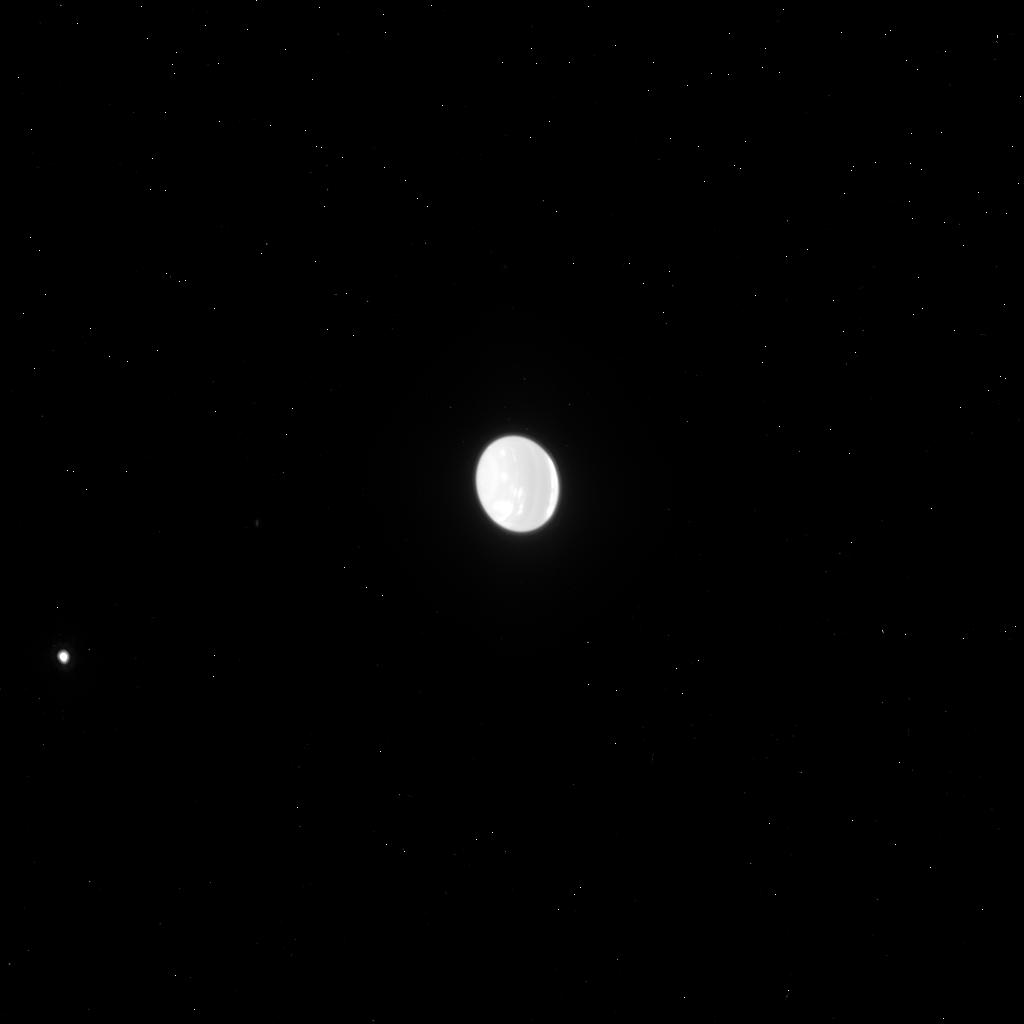
Target: NEPTUNE-ACS-892. Instrument: ACS/HRC. Filter: F814W. Exposure: 2 min. Observation ID: j9c108llq

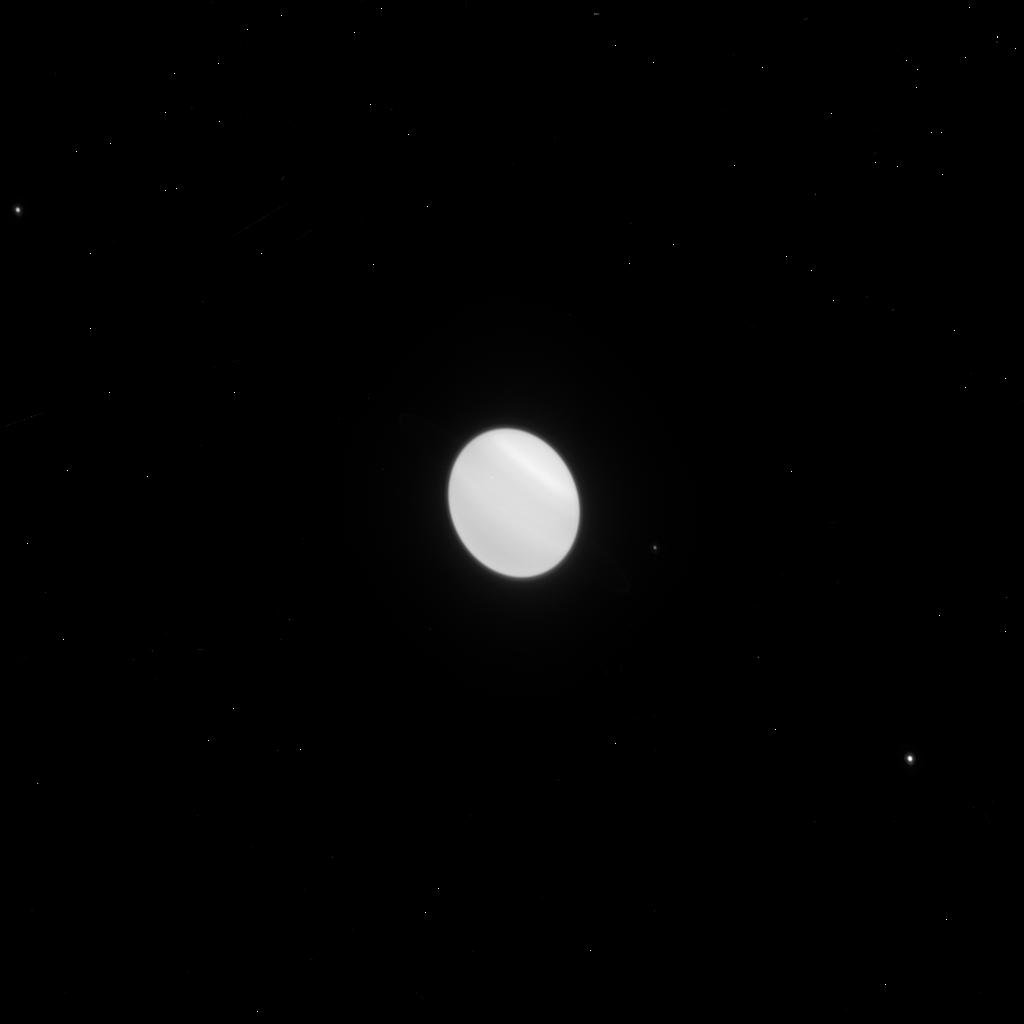
Target: URANUS-ACS-NO892. Instrument: ACS/HRC. Filter: F814W. Exposure: 1 min. Observation ID: j9c113m3q

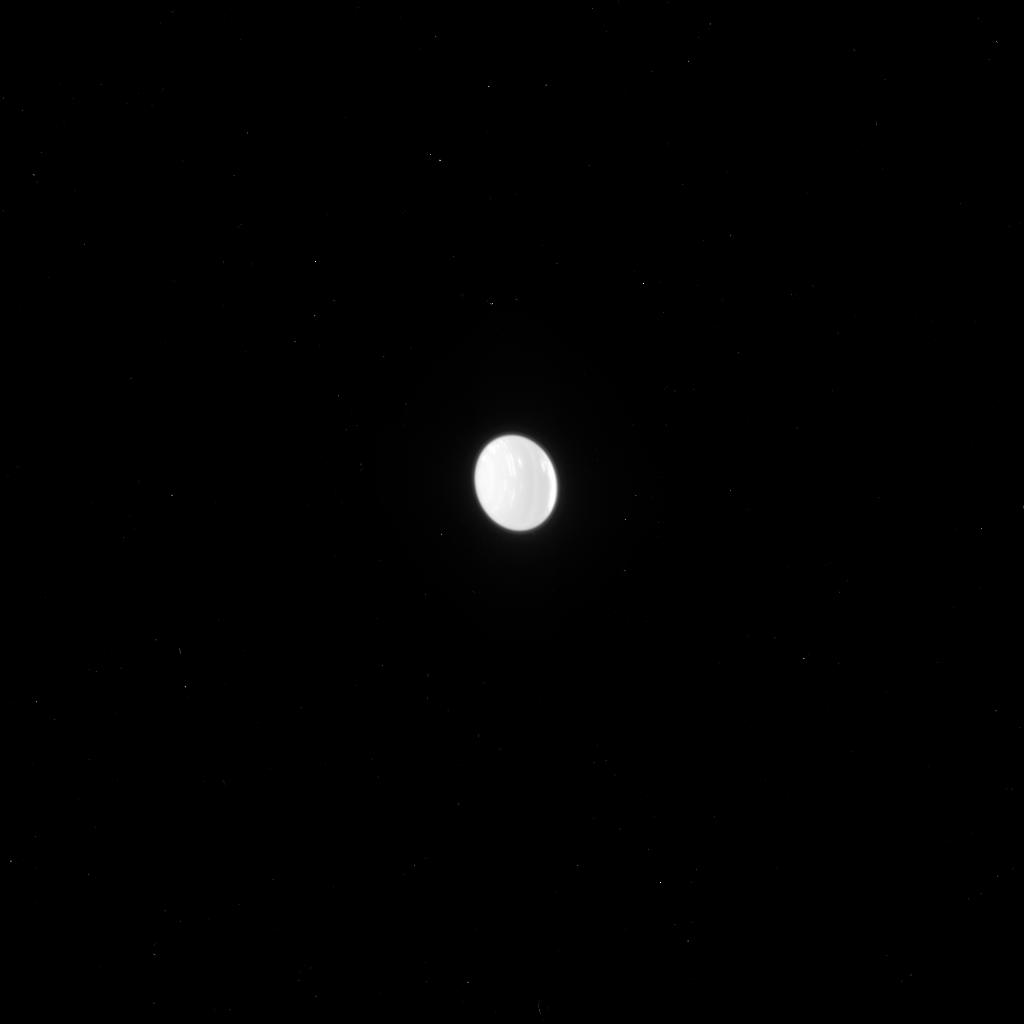
Target: NEPTUNE-ACS-NO892. Instrument: ACS/HRC. Filter: F775W. Exposure: 2 min. Observation ID: j9c131bzq

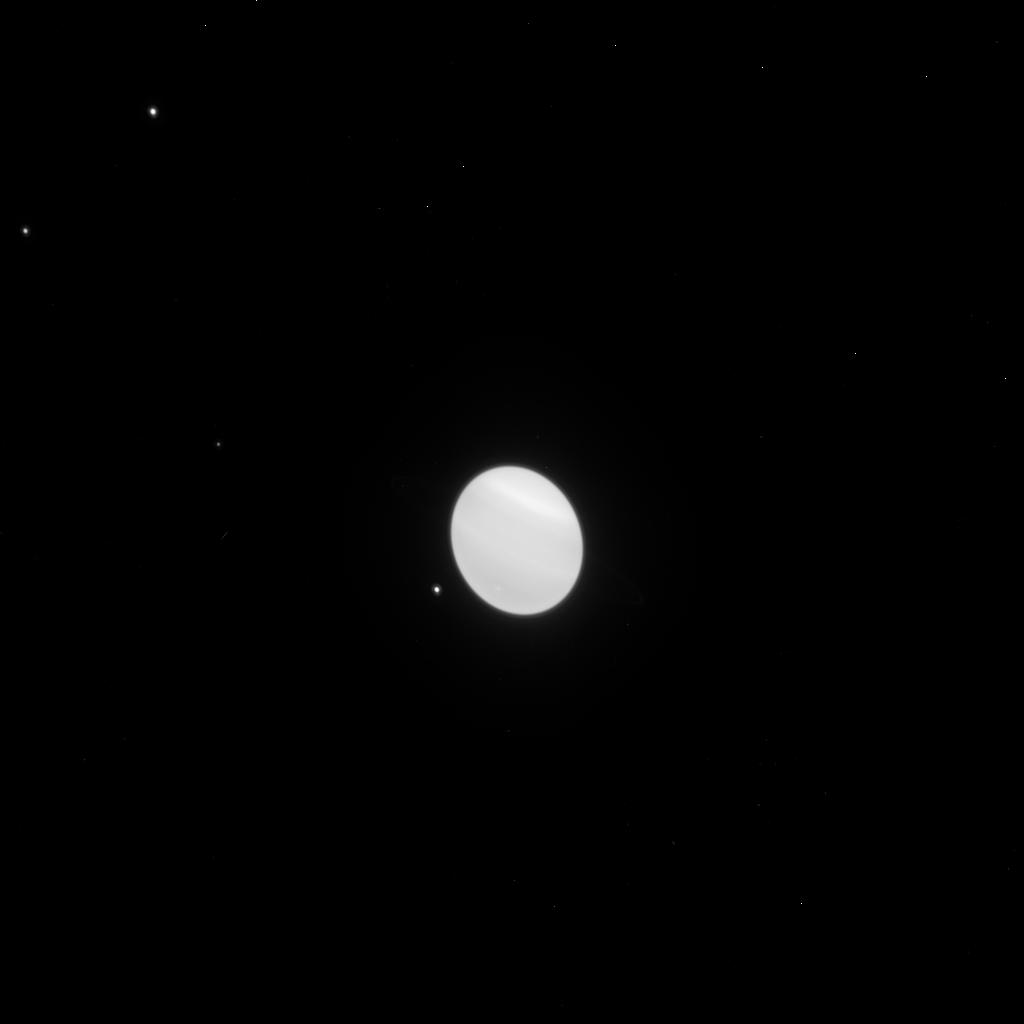
Target: URANUS-ACS-892. Instrument: ACS/HRC. Filter: F814W. Exposure: 1 min. Observation ID: j9c106hqq

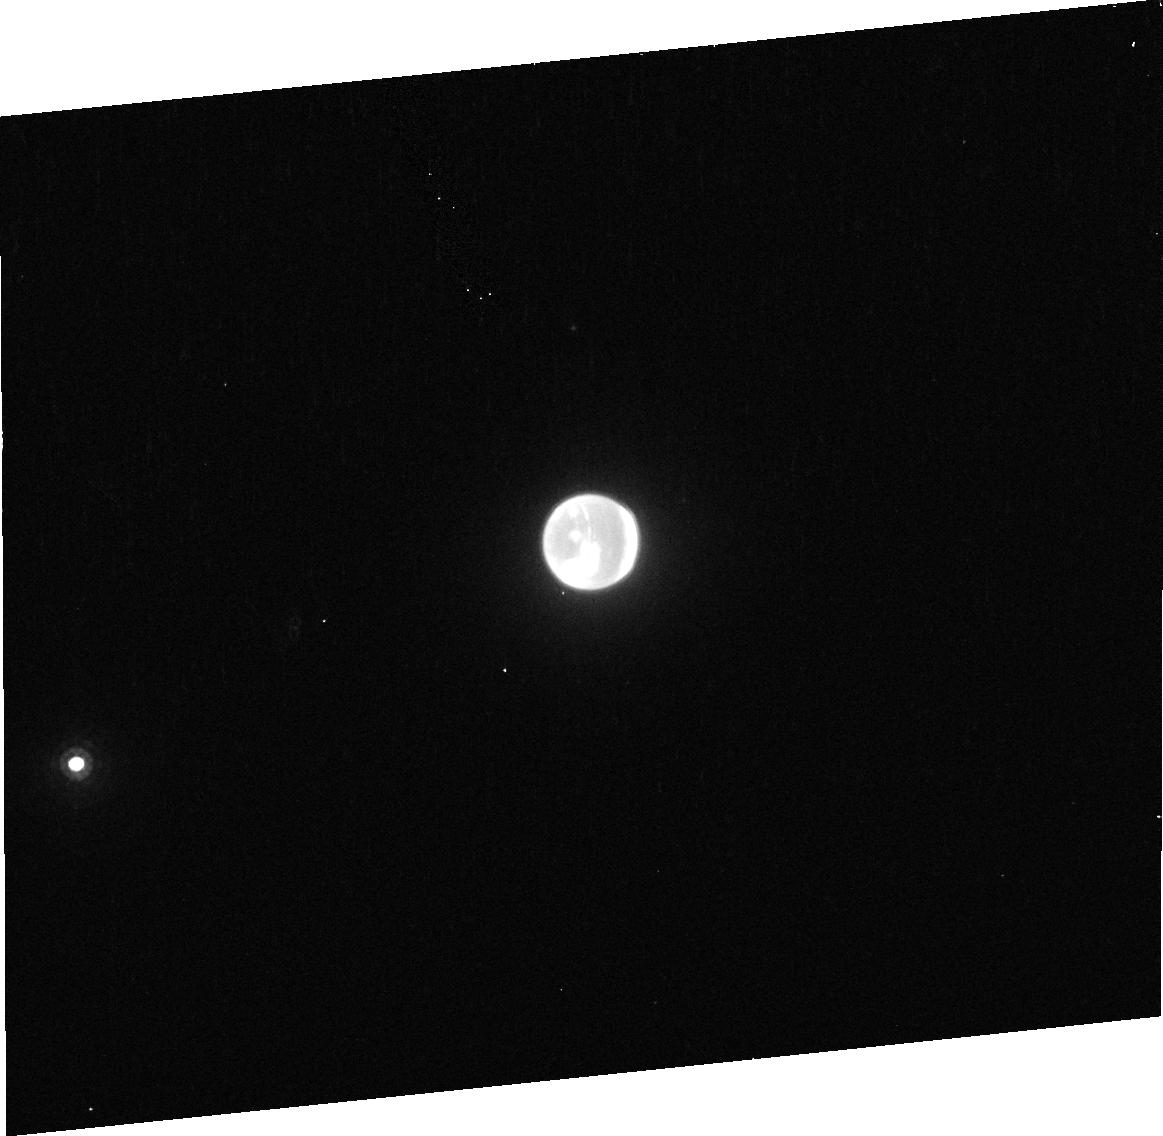
Target: NEPTUNE-ACS-892. Instrument: ACS/HRC. Filter: F892N. Exposure: 5 min. Observation ID: j9c108010

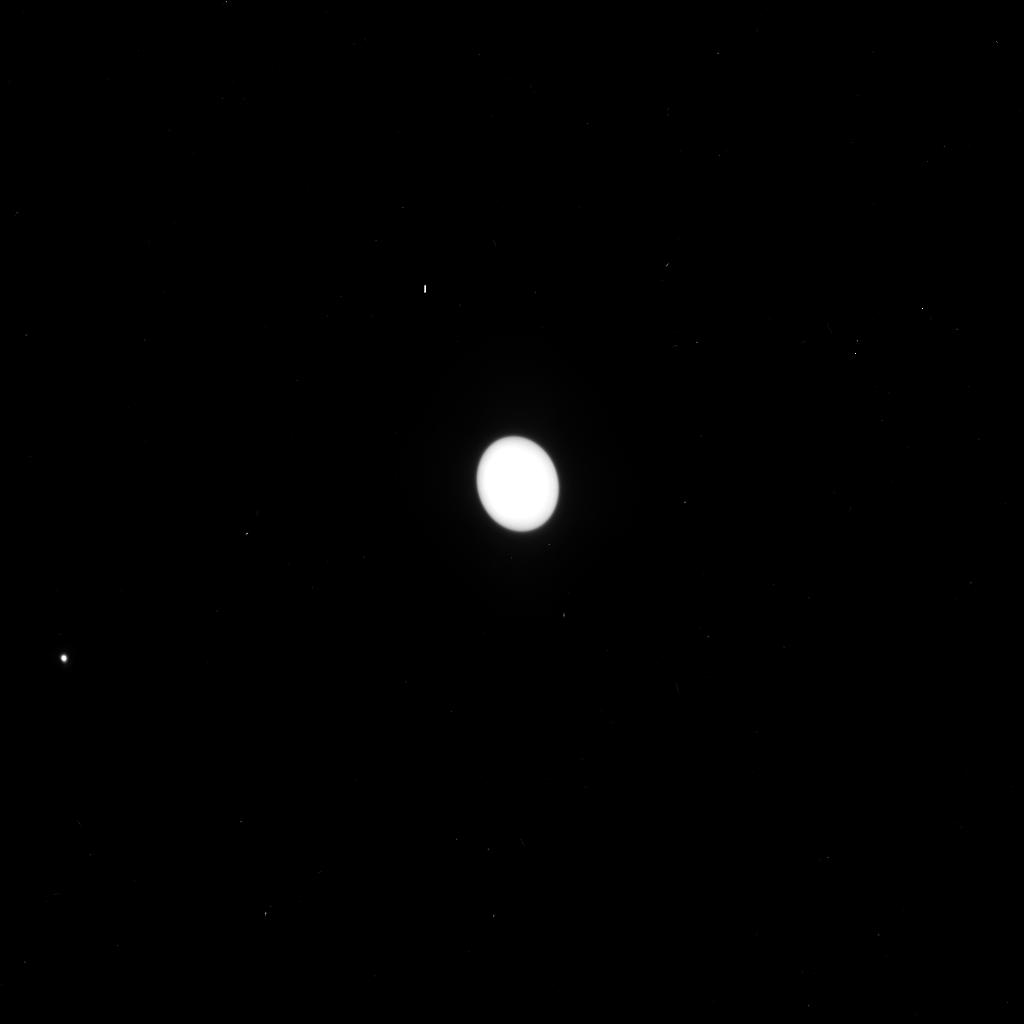
Target: NEPTUNE-ACS-892. Instrument: ACS/HRC. Filter: F550M. Exposure: 1 min. Observation ID: j9c108lmq

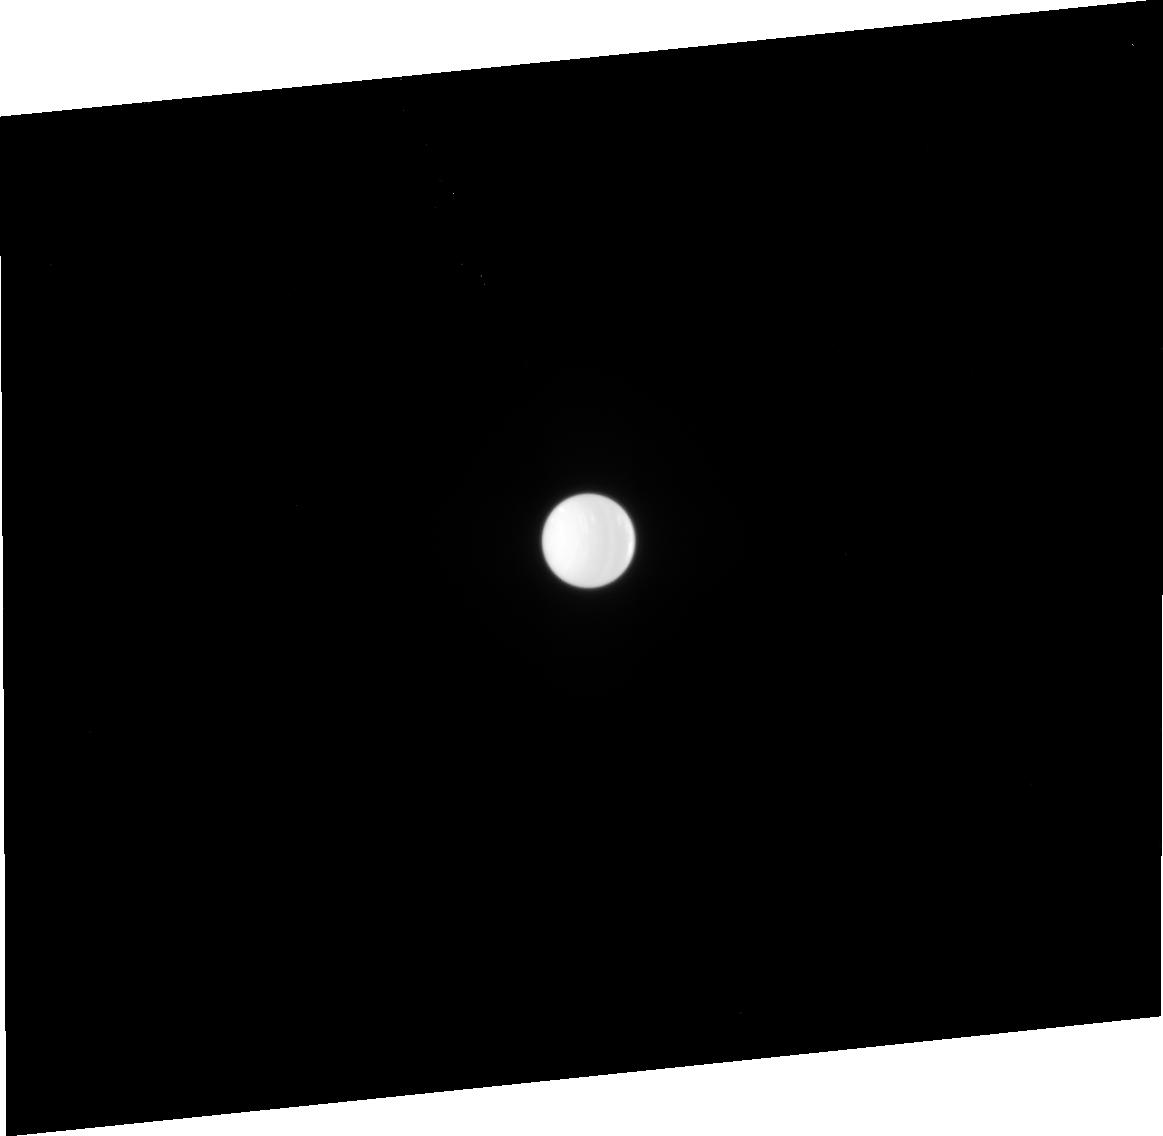
Target: NEPTUNE-ACS-NO892. Instrument: ACS/HRC. Filter: F658N. Exposure: 5 min. Observation ID: j9c131010

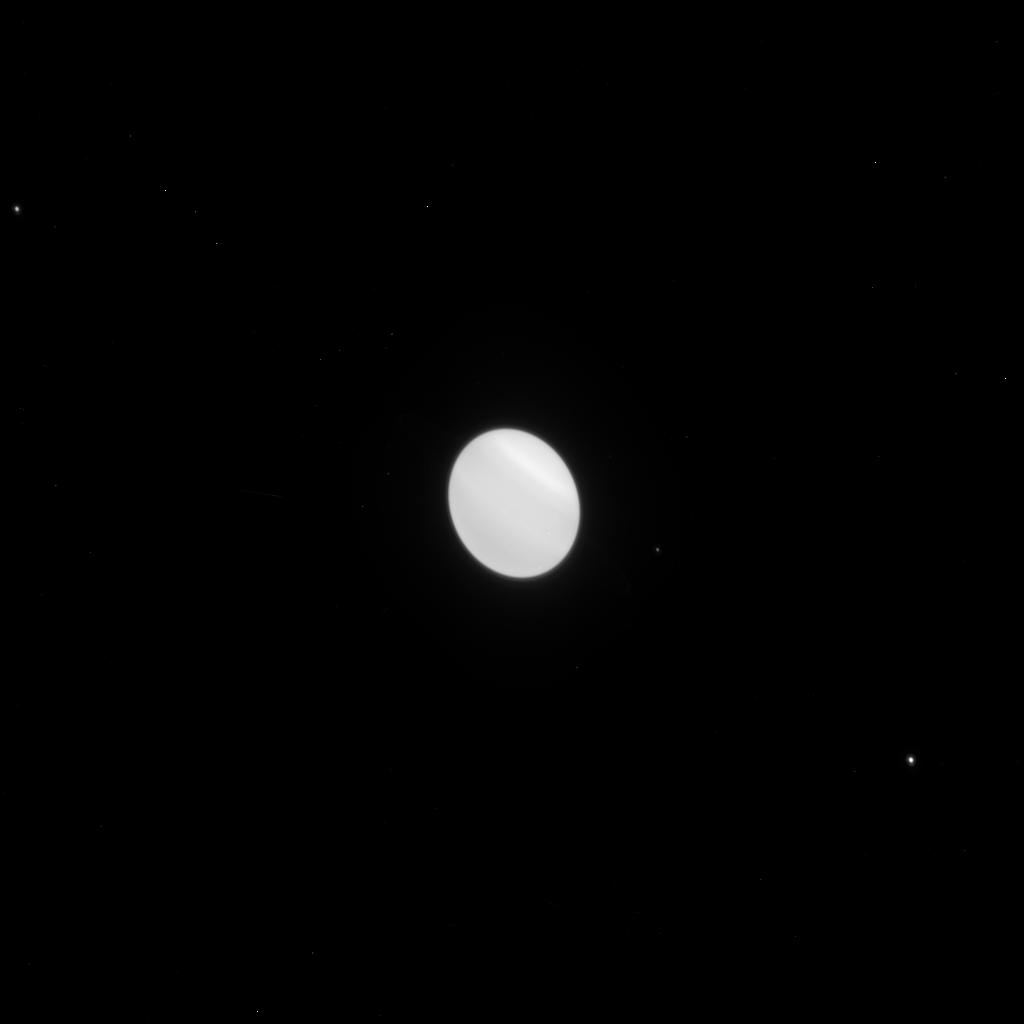
Target: URANUS-ACS-NO892. Instrument: ACS/HRC. Filter: F775W. Exposure: 1 min. Observation ID: j9c113m2q

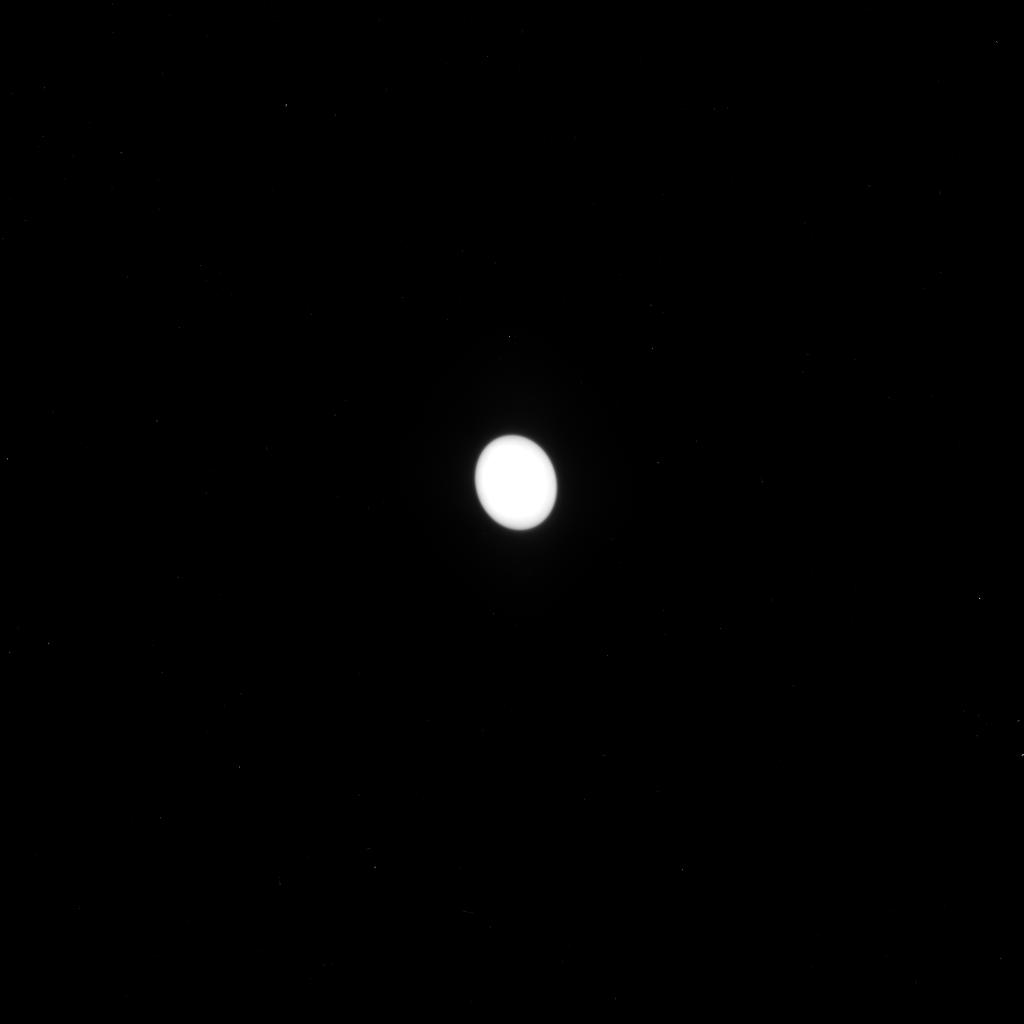
Target: NEPTUNE-ACS-NO892. Instrument: ACS/HRC. Filter: F550M. Exposure: 1 min. Observation ID: j9c131bwq

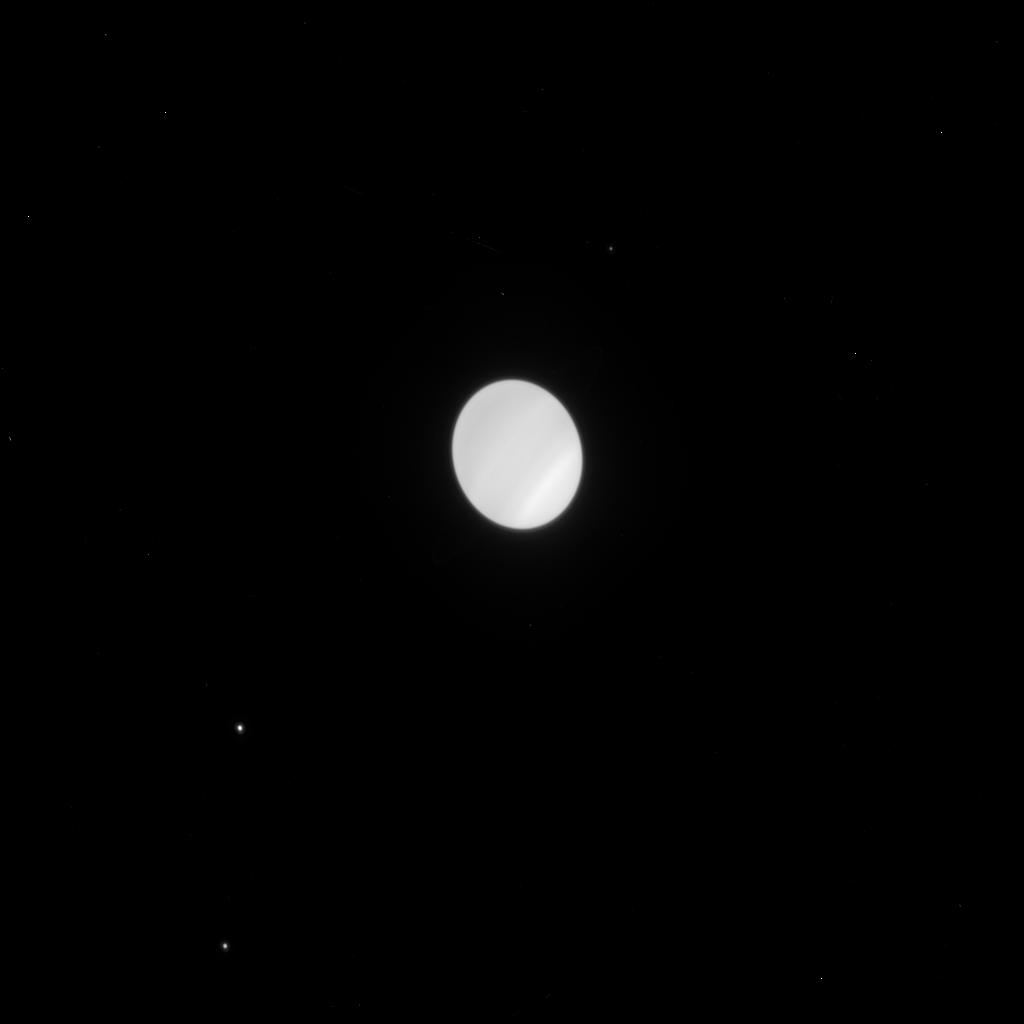
Target: URANUS-ACS-NO892. Instrument: ACS/HRC. Filter: F775W. Exposure: 1 min. Observation ID: j9c125u2q

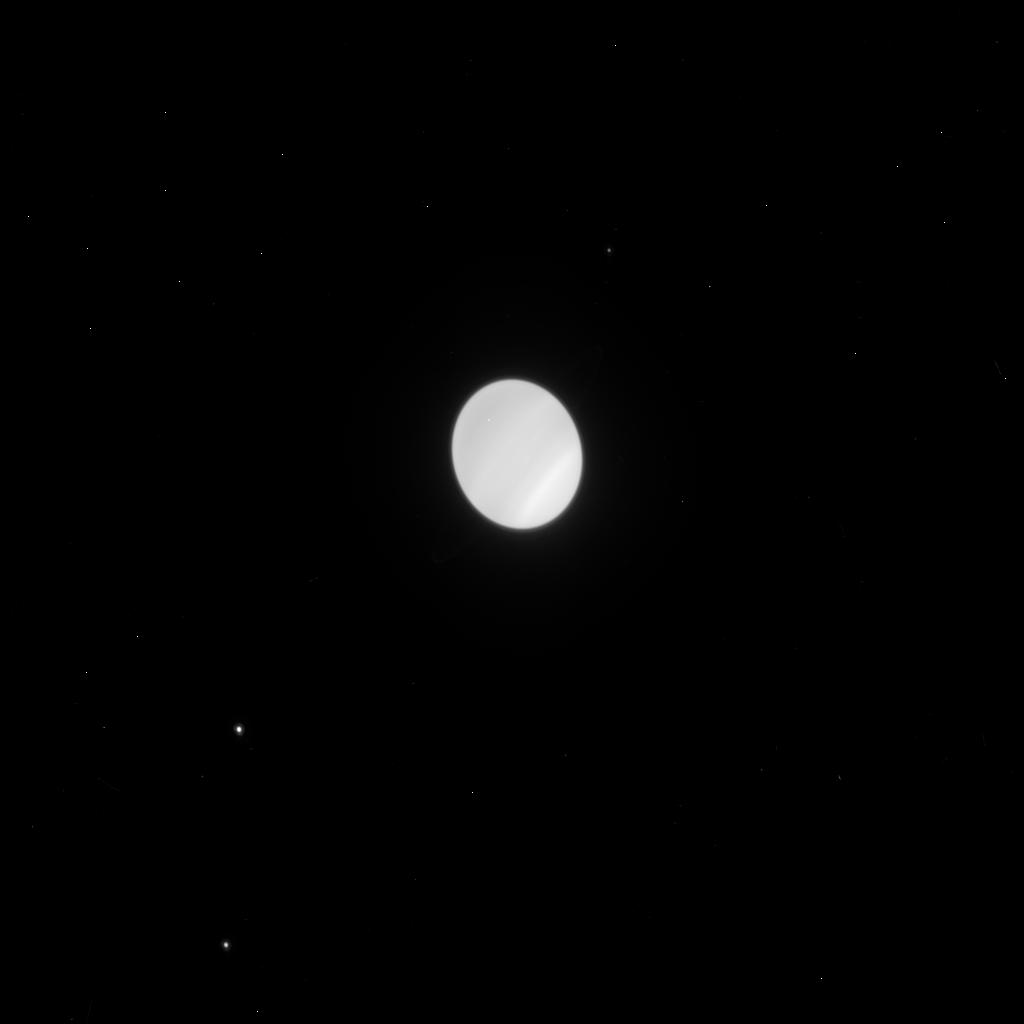
Target: URANUS-ACS-NO892. Instrument: ACS/HRC. Filter: F814W. Exposure: 1 min. Observation ID: j9c125u3q

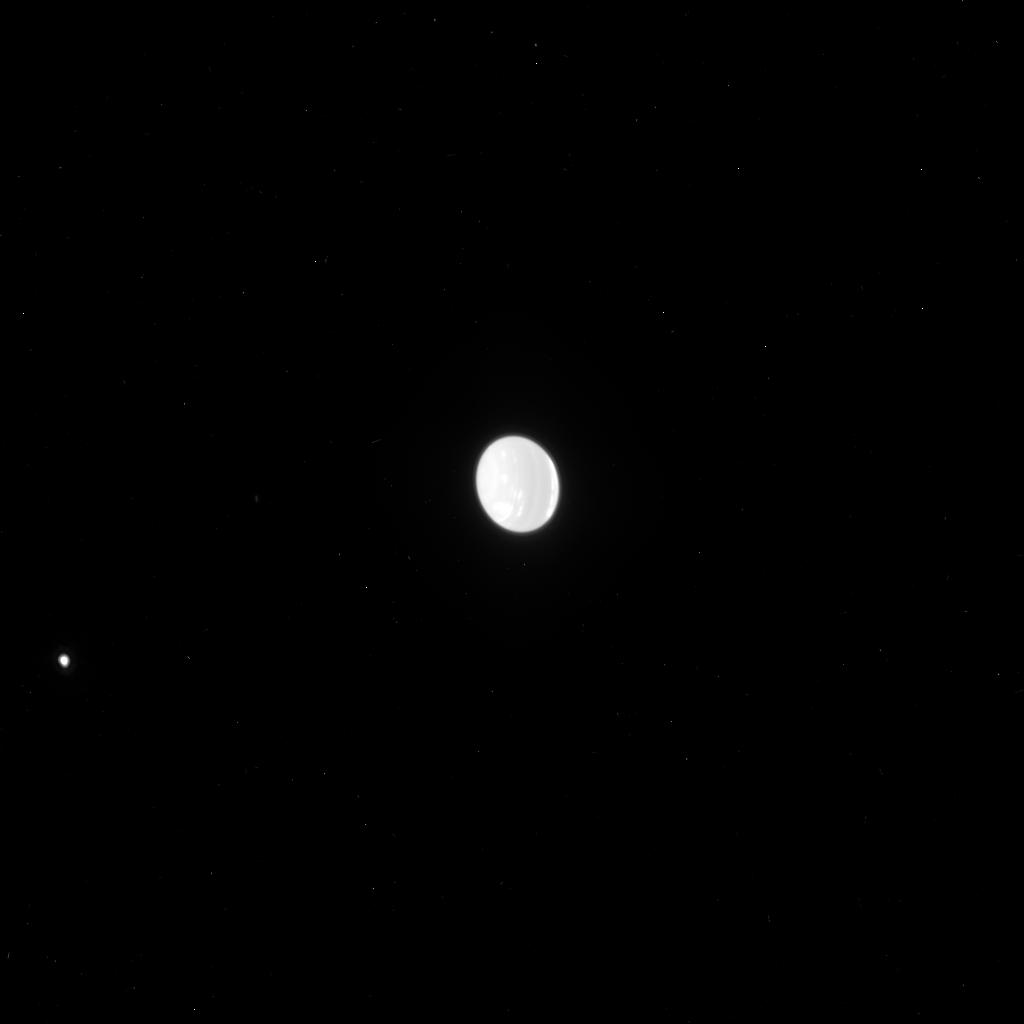
Target: NEPTUNE-ACS-892. Instrument: ACS/HRC. Filter: F775W. Exposure: 2 min. Observation ID: j9c108loq

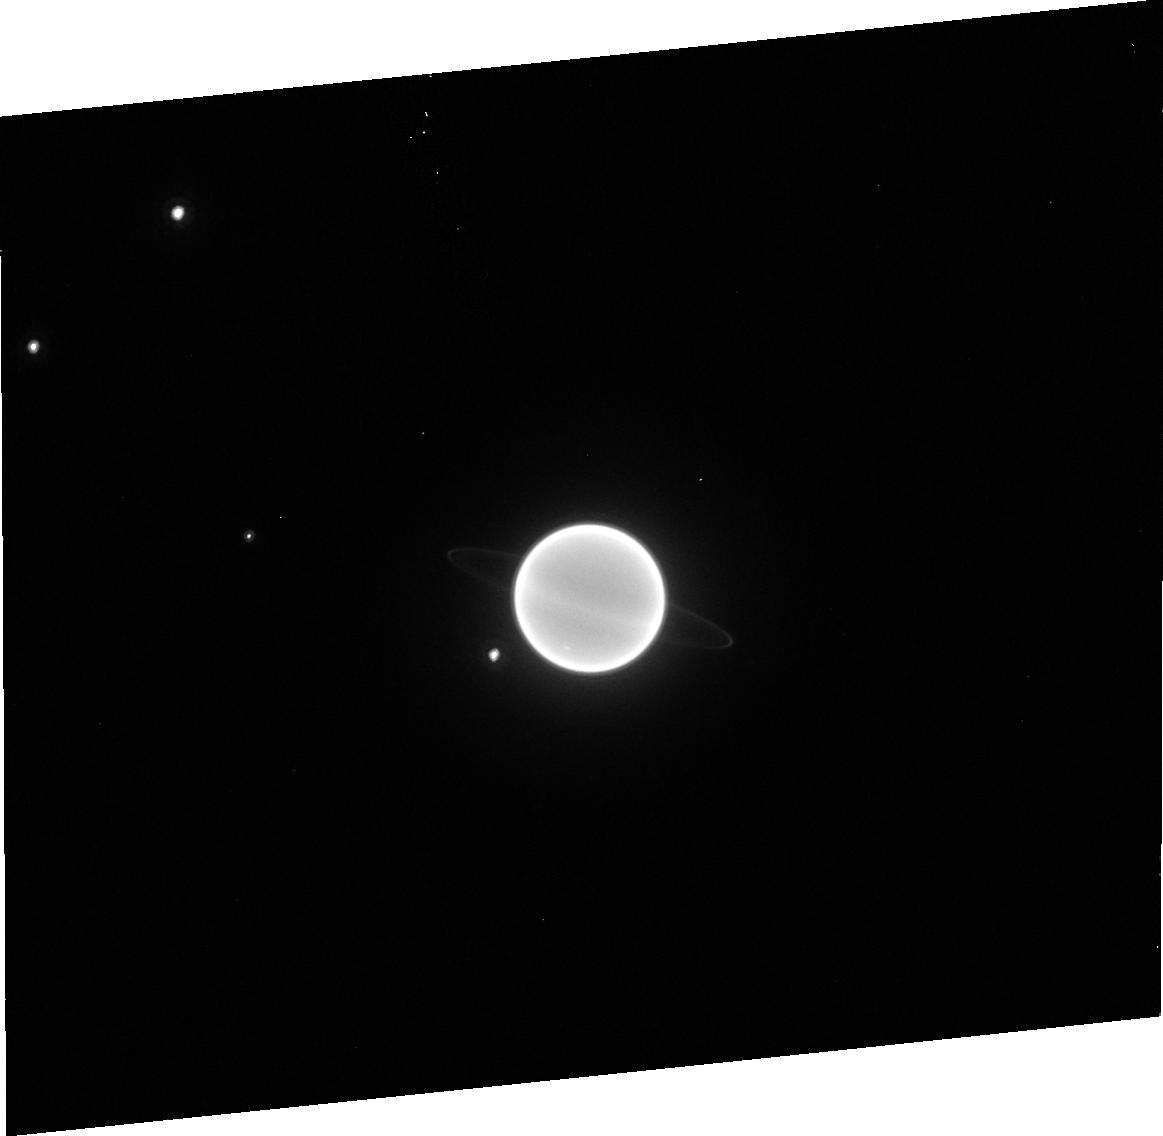
Target: URANUS-ACS-892. Instrument: ACS/HRC. Filter: F892N. Exposure: 6 min. Observation ID: j9c106010

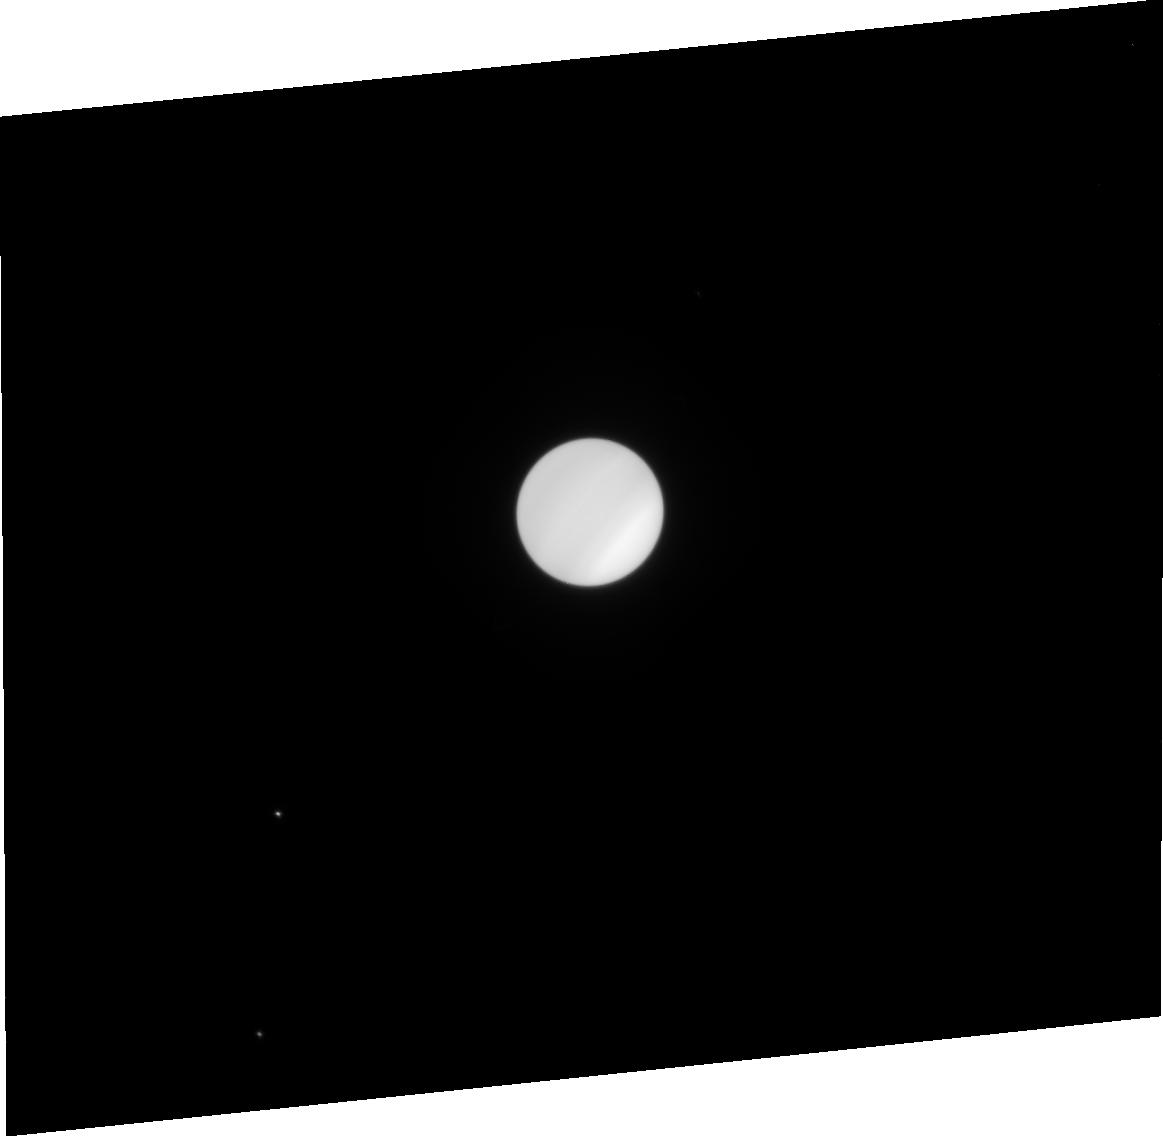
Target: URANUS-ACS-NO892. Instrument: ACS/HRC. Filter: F658N. Exposure: 3 min. Observation ID: j9c125010

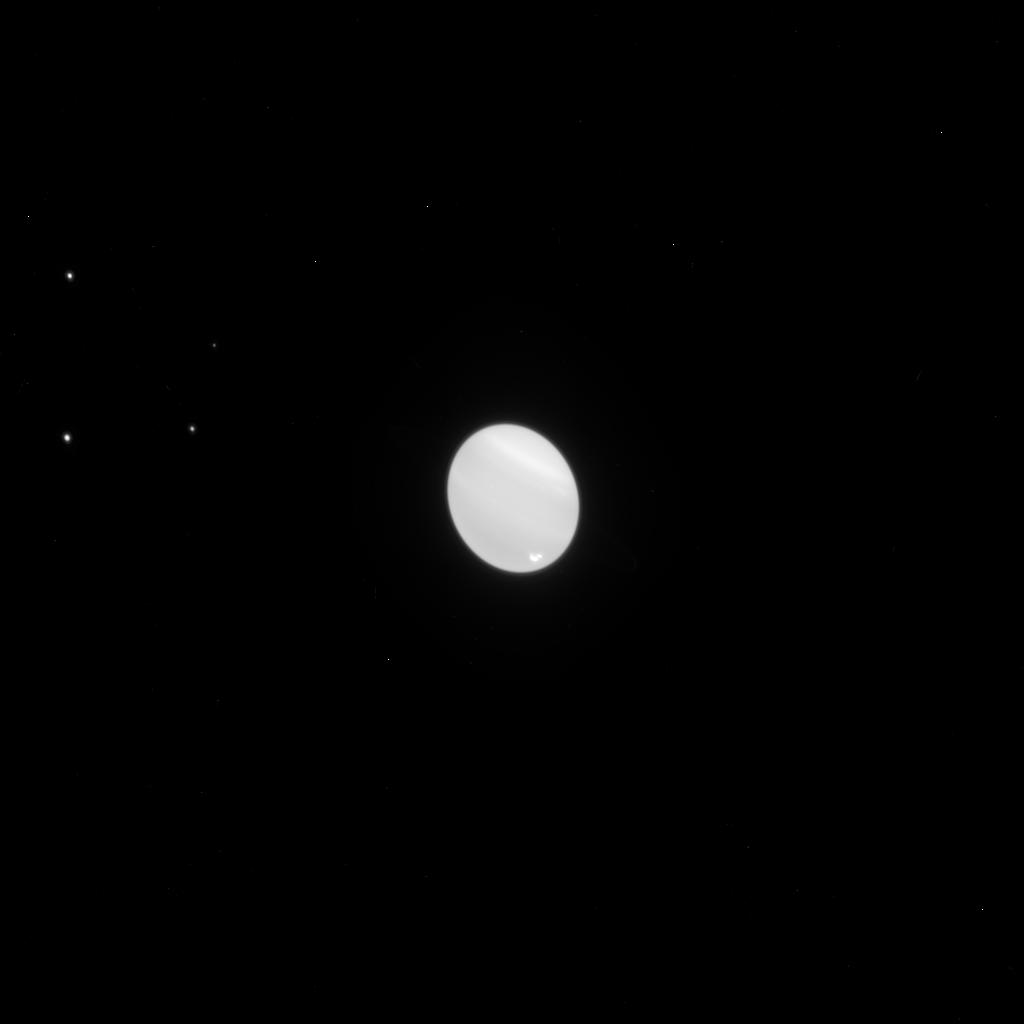
Target: URANUS-ACS-892. Instrument: ACS/HRC. Filter: F775W. Exposure: 1 min. Observation ID: j9c130mtq

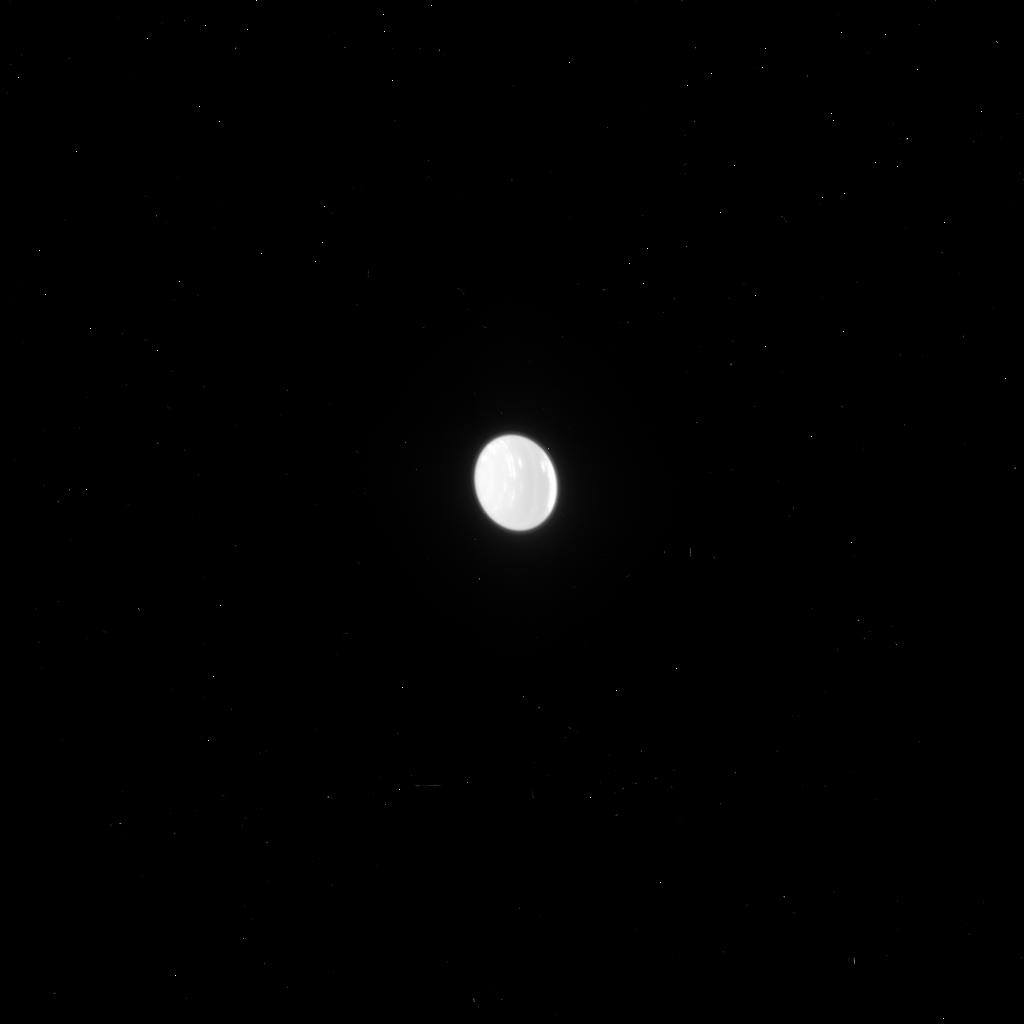
Target: NEPTUNE-ACS-NO892. Instrument: ACS/HRC. Filter: F814W. Exposure: 1 min. Observation ID: j9c131c0q

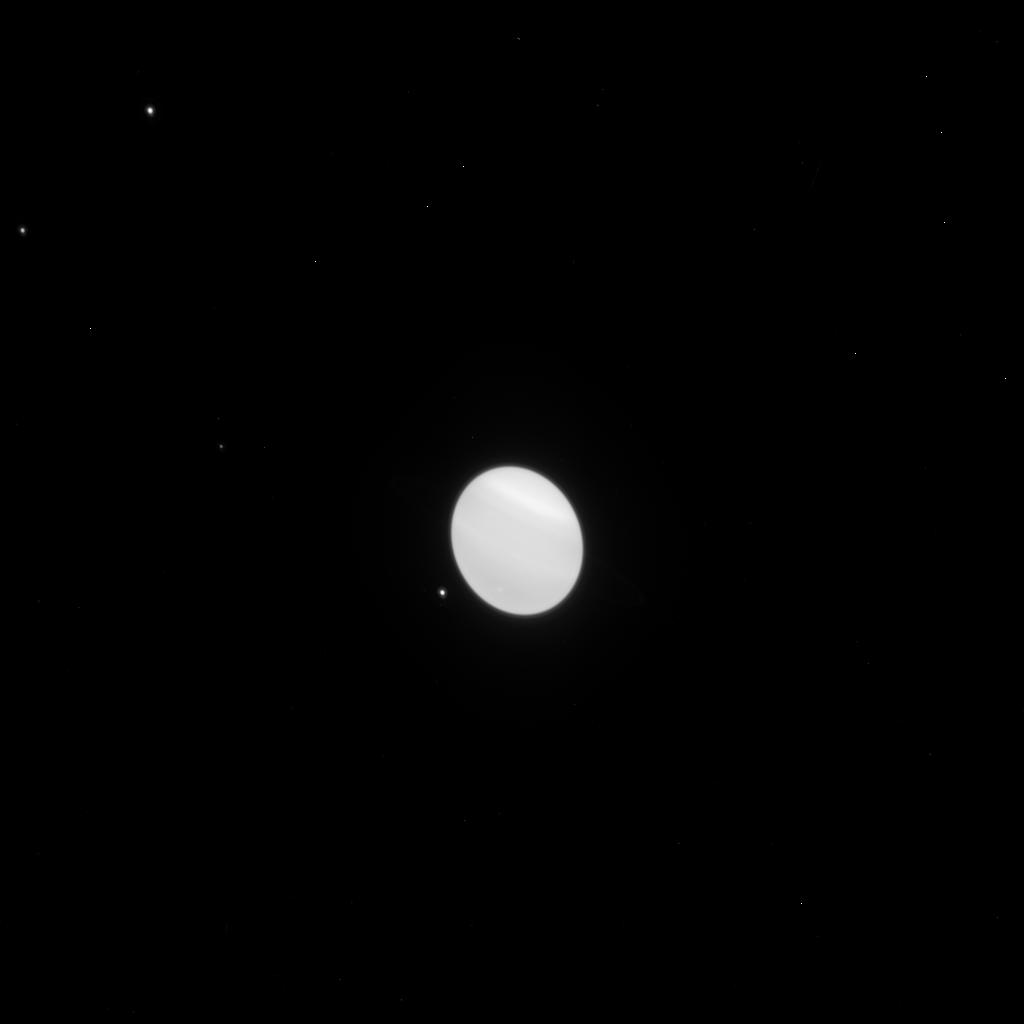
Target: URANUS-ACS-892. Instrument: ACS/HRC. Filter: F775W. Exposure: 1 min. Observation ID: j9c106htq

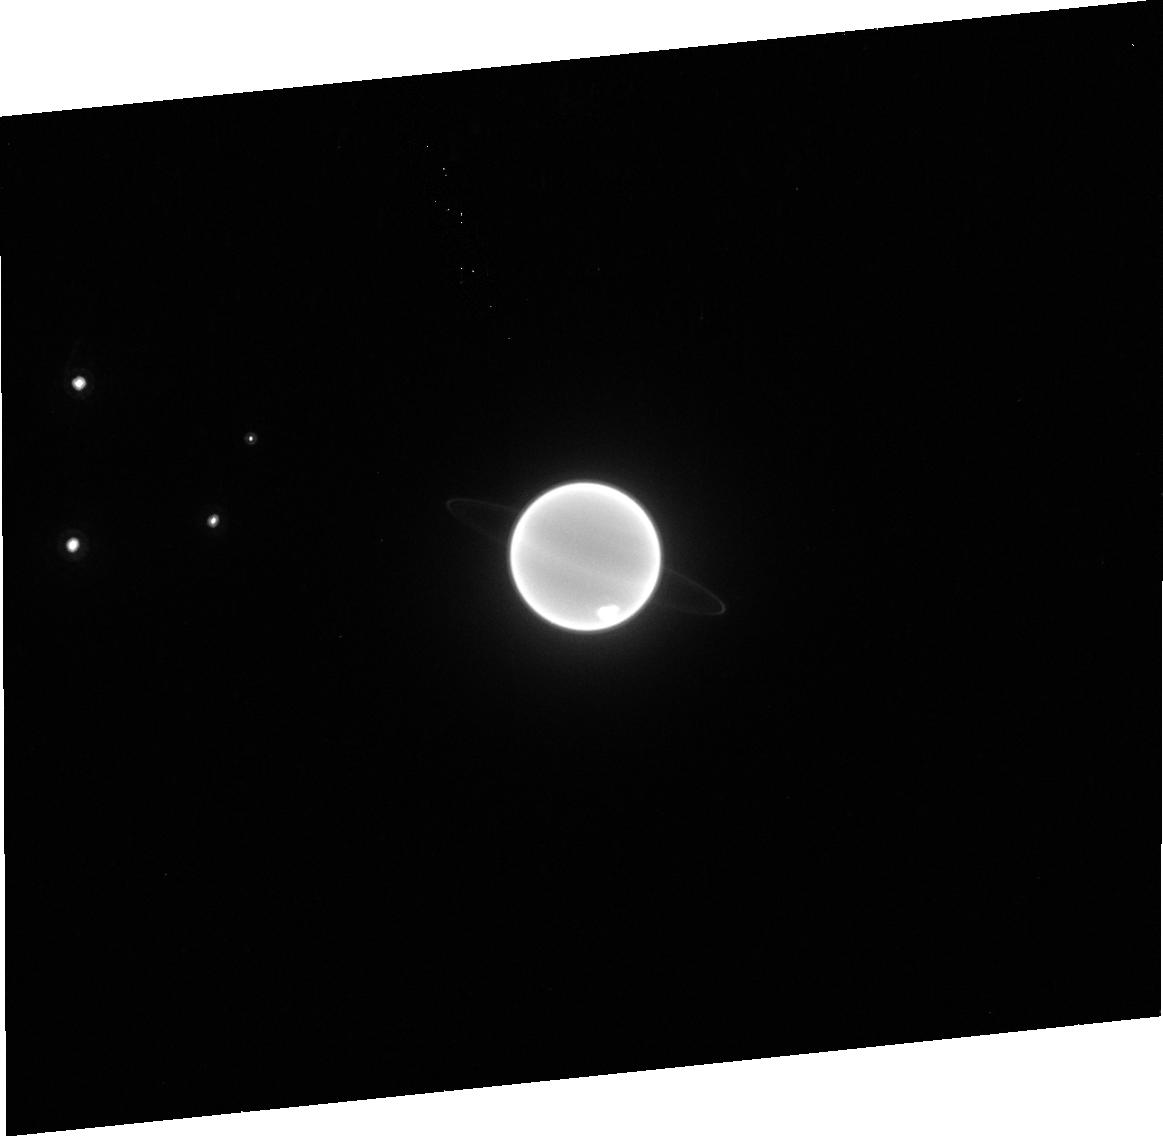
Target: URANUS-ACS-892. Instrument: ACS/HRC. Filter: F892N. Exposure: 6 min. Observation ID: j9c130010

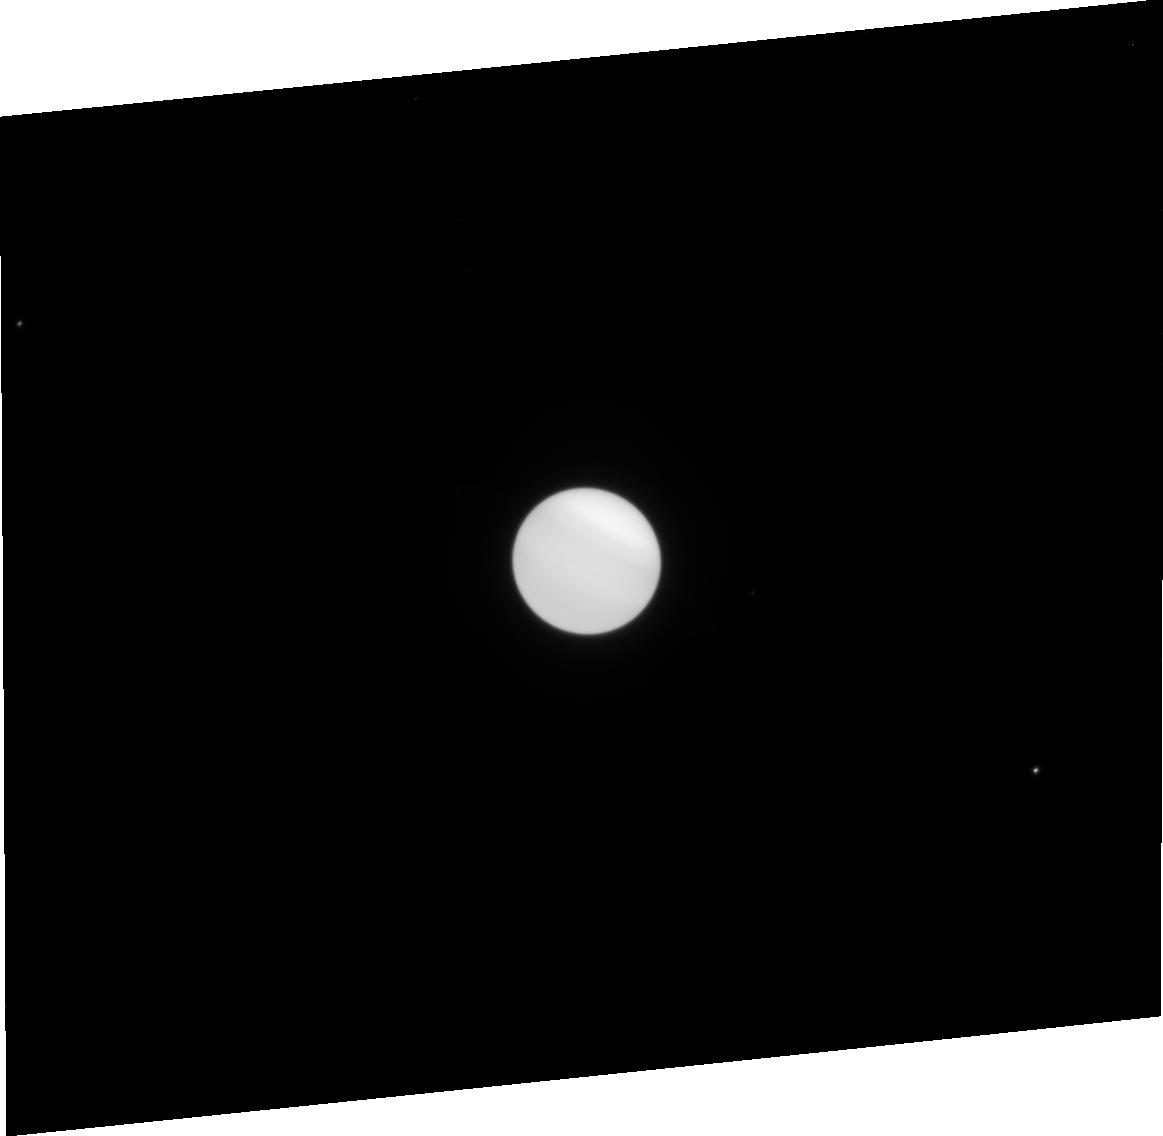
Target: URANUS-ACS-NO892. Instrument: ACS/HRC. Filter: F658N. Exposure: 3 min. Observation ID: j9c113010

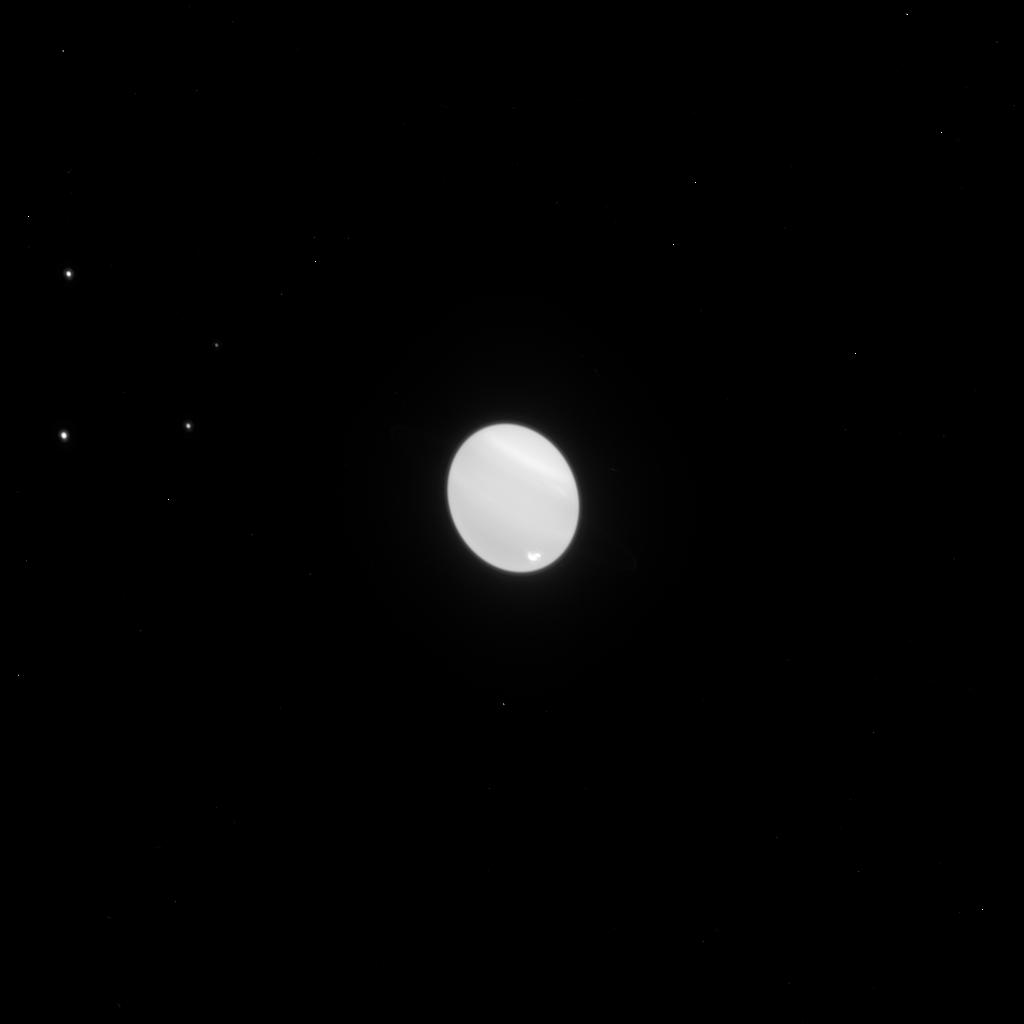
Target: URANUS-ACS-892. Instrument: ACS/HRC. Filter: F814W. Exposure: 1 min. Observation ID: j9c130mqq

Active Atmospheres on Uranus and Neptune (PI: Rages, Kathy)

We propose Snapshot observations of Uranus and Neptune to monitor changes in their atmospheres on time scales of weeks, months, and years. Uranus is rapidly approaching equinox in 2007, with another 4 degrees of latitude becoming visible every year. Recent HST observations during this epoch (including 6818: Hammel, Lockwood, and Rages; 8680: Hammel, Rages, Lockwood, and Marley; 8634: Rages, Hammel, Lockwood, Marley, and McKay; and 10170: Rages, Hammel, Lockwood, and Marley) have revealed strongly wavelength-dependent latitudinal structure and the presence of numerous visible-wavelength cloud features in the northern hemisphere. Long-term ground-based observations (Lockwood and Thompson 1999) show seasonal brightness changes whose origins are not well understood. Recent near-IR images of Neptune obtained using adaptive optics on the Keck Telesccope together with images from our Cycle 9 Snapshot program (8634) show a general increase in activity at south temperate latitudes as well as the possible development of another Great Dark Spot. Further Snapshot observations of these two dynamic planets will elucidate the nature of long-term changes in their zonal atmospheric bands and clarify the processes of formation, evolution, and dissipation of discrete albedo features.